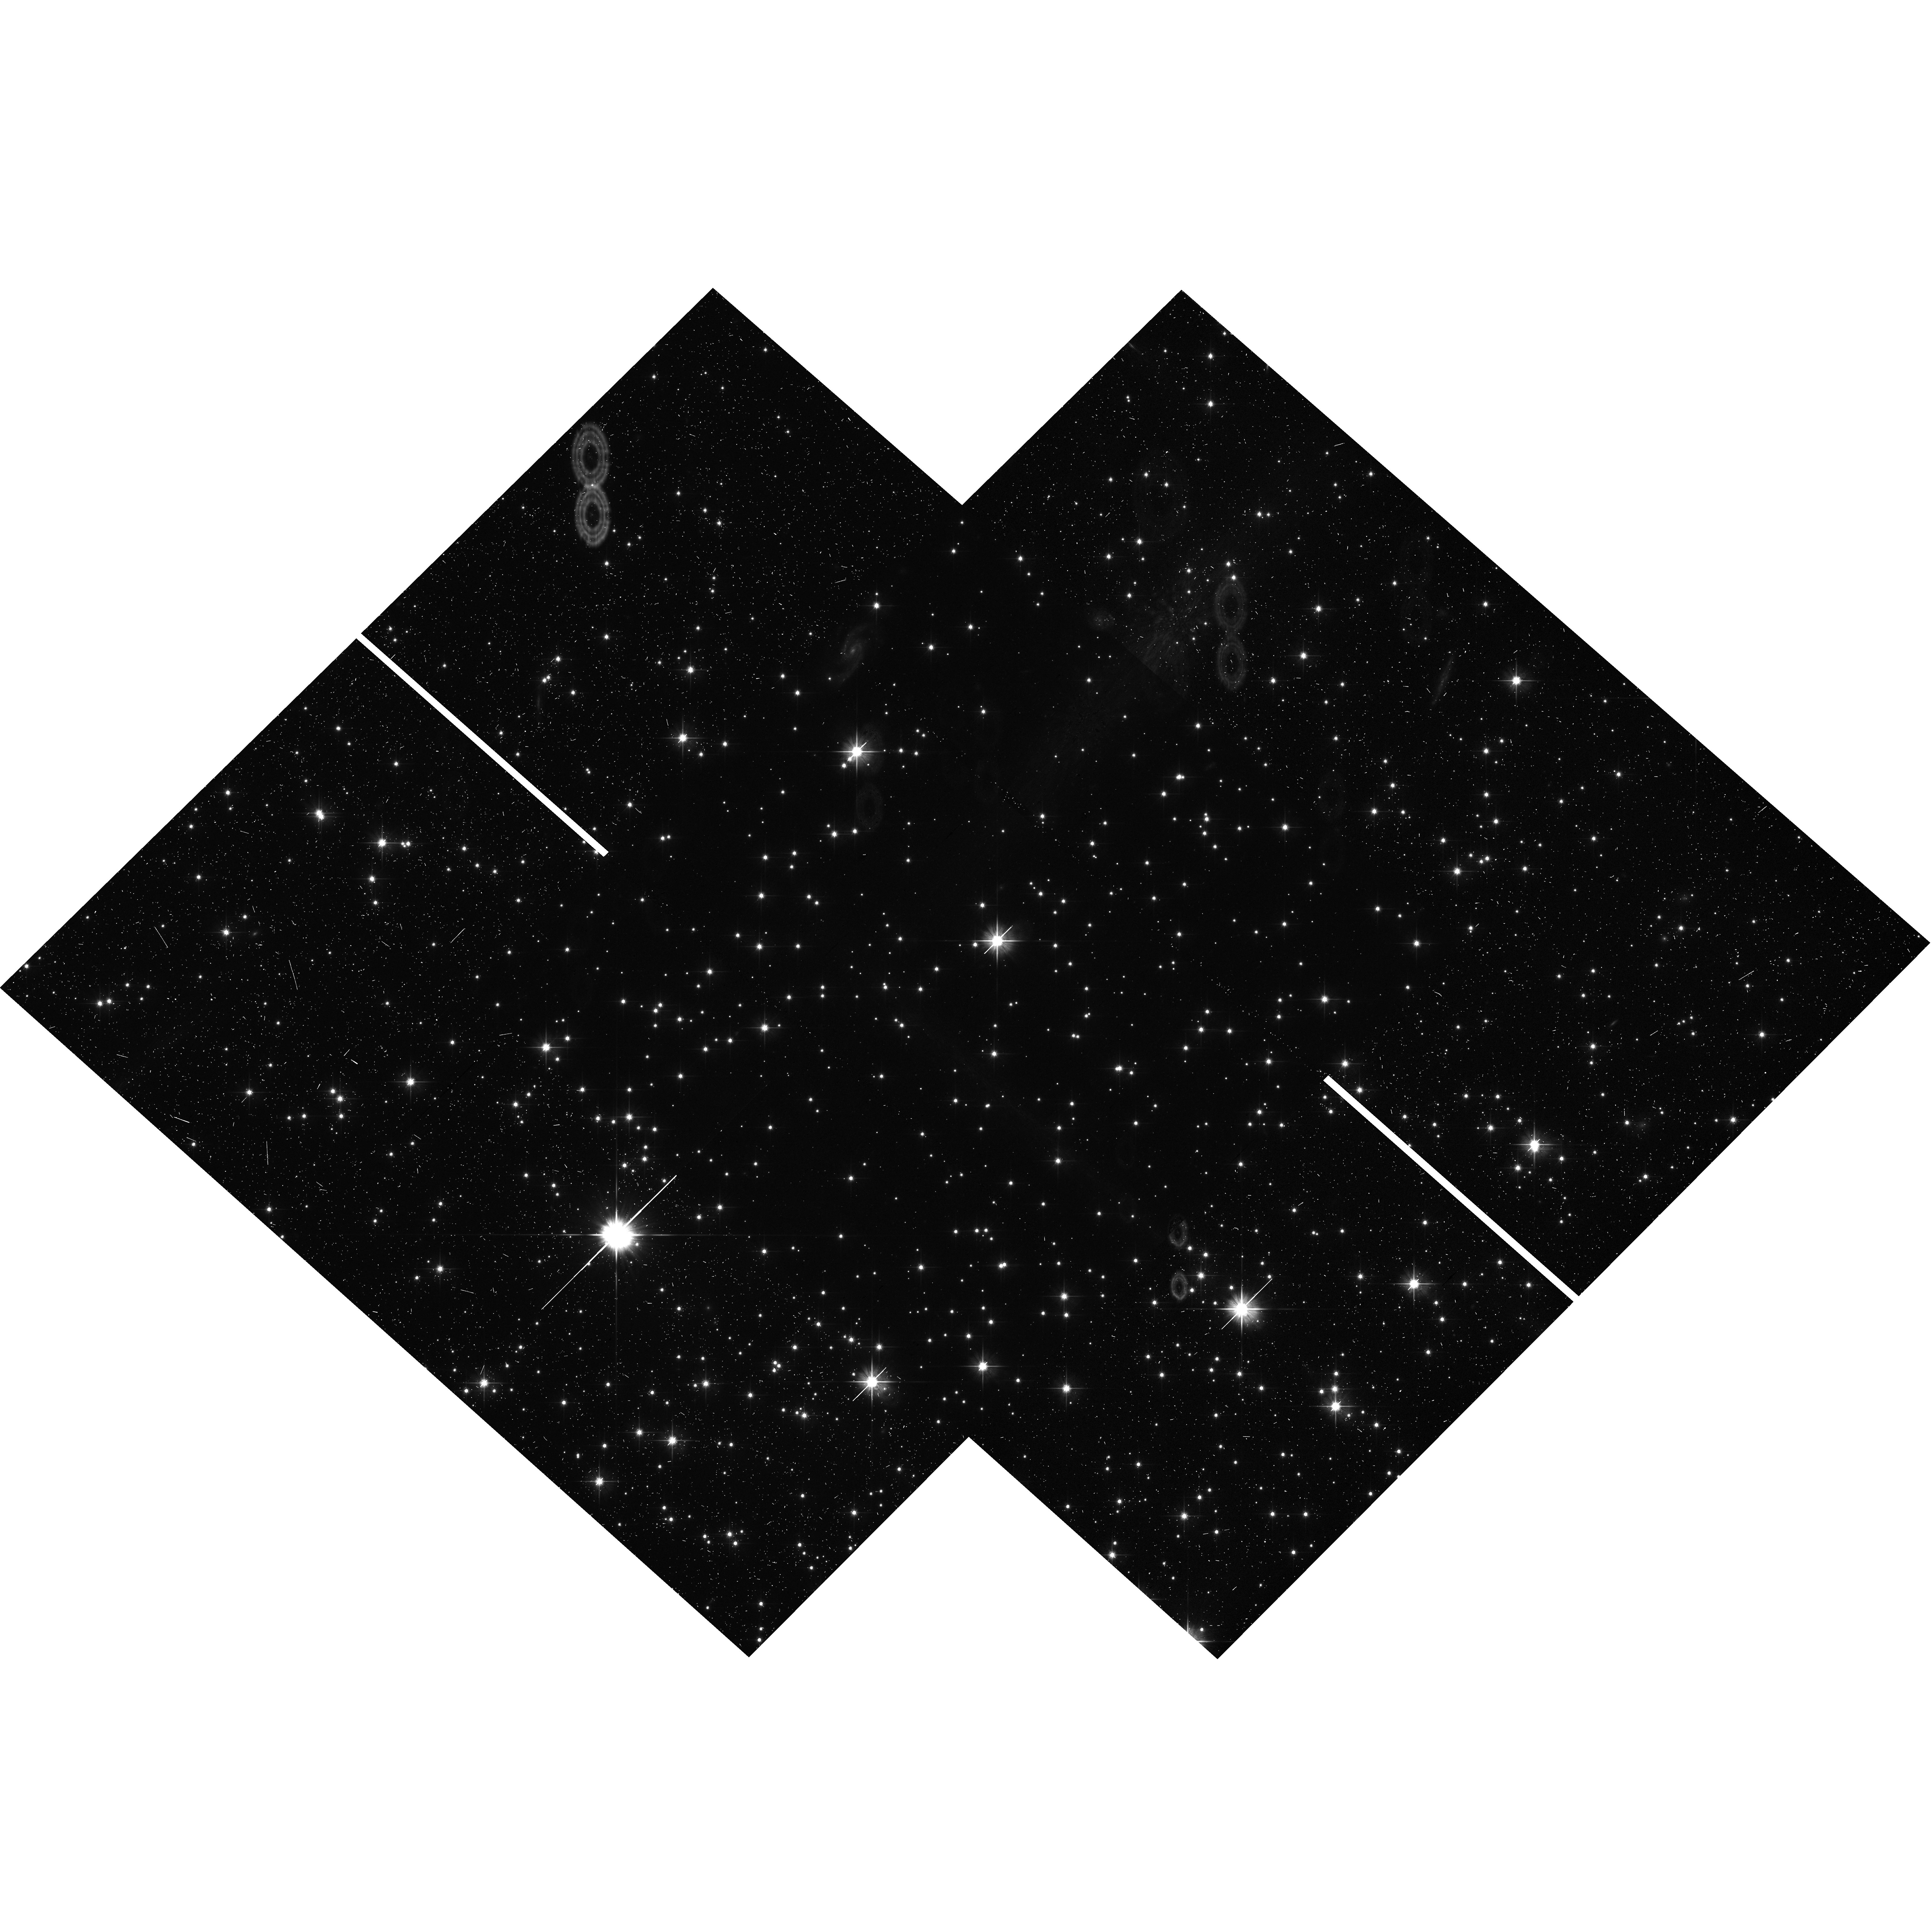
Target: NGC-6791. Instrument: WFC3/UVIS. Filter: F606W. Exposure: 14 min. Observation ID: hst_17077_53_wfc3_uvis_f606w_iexu53

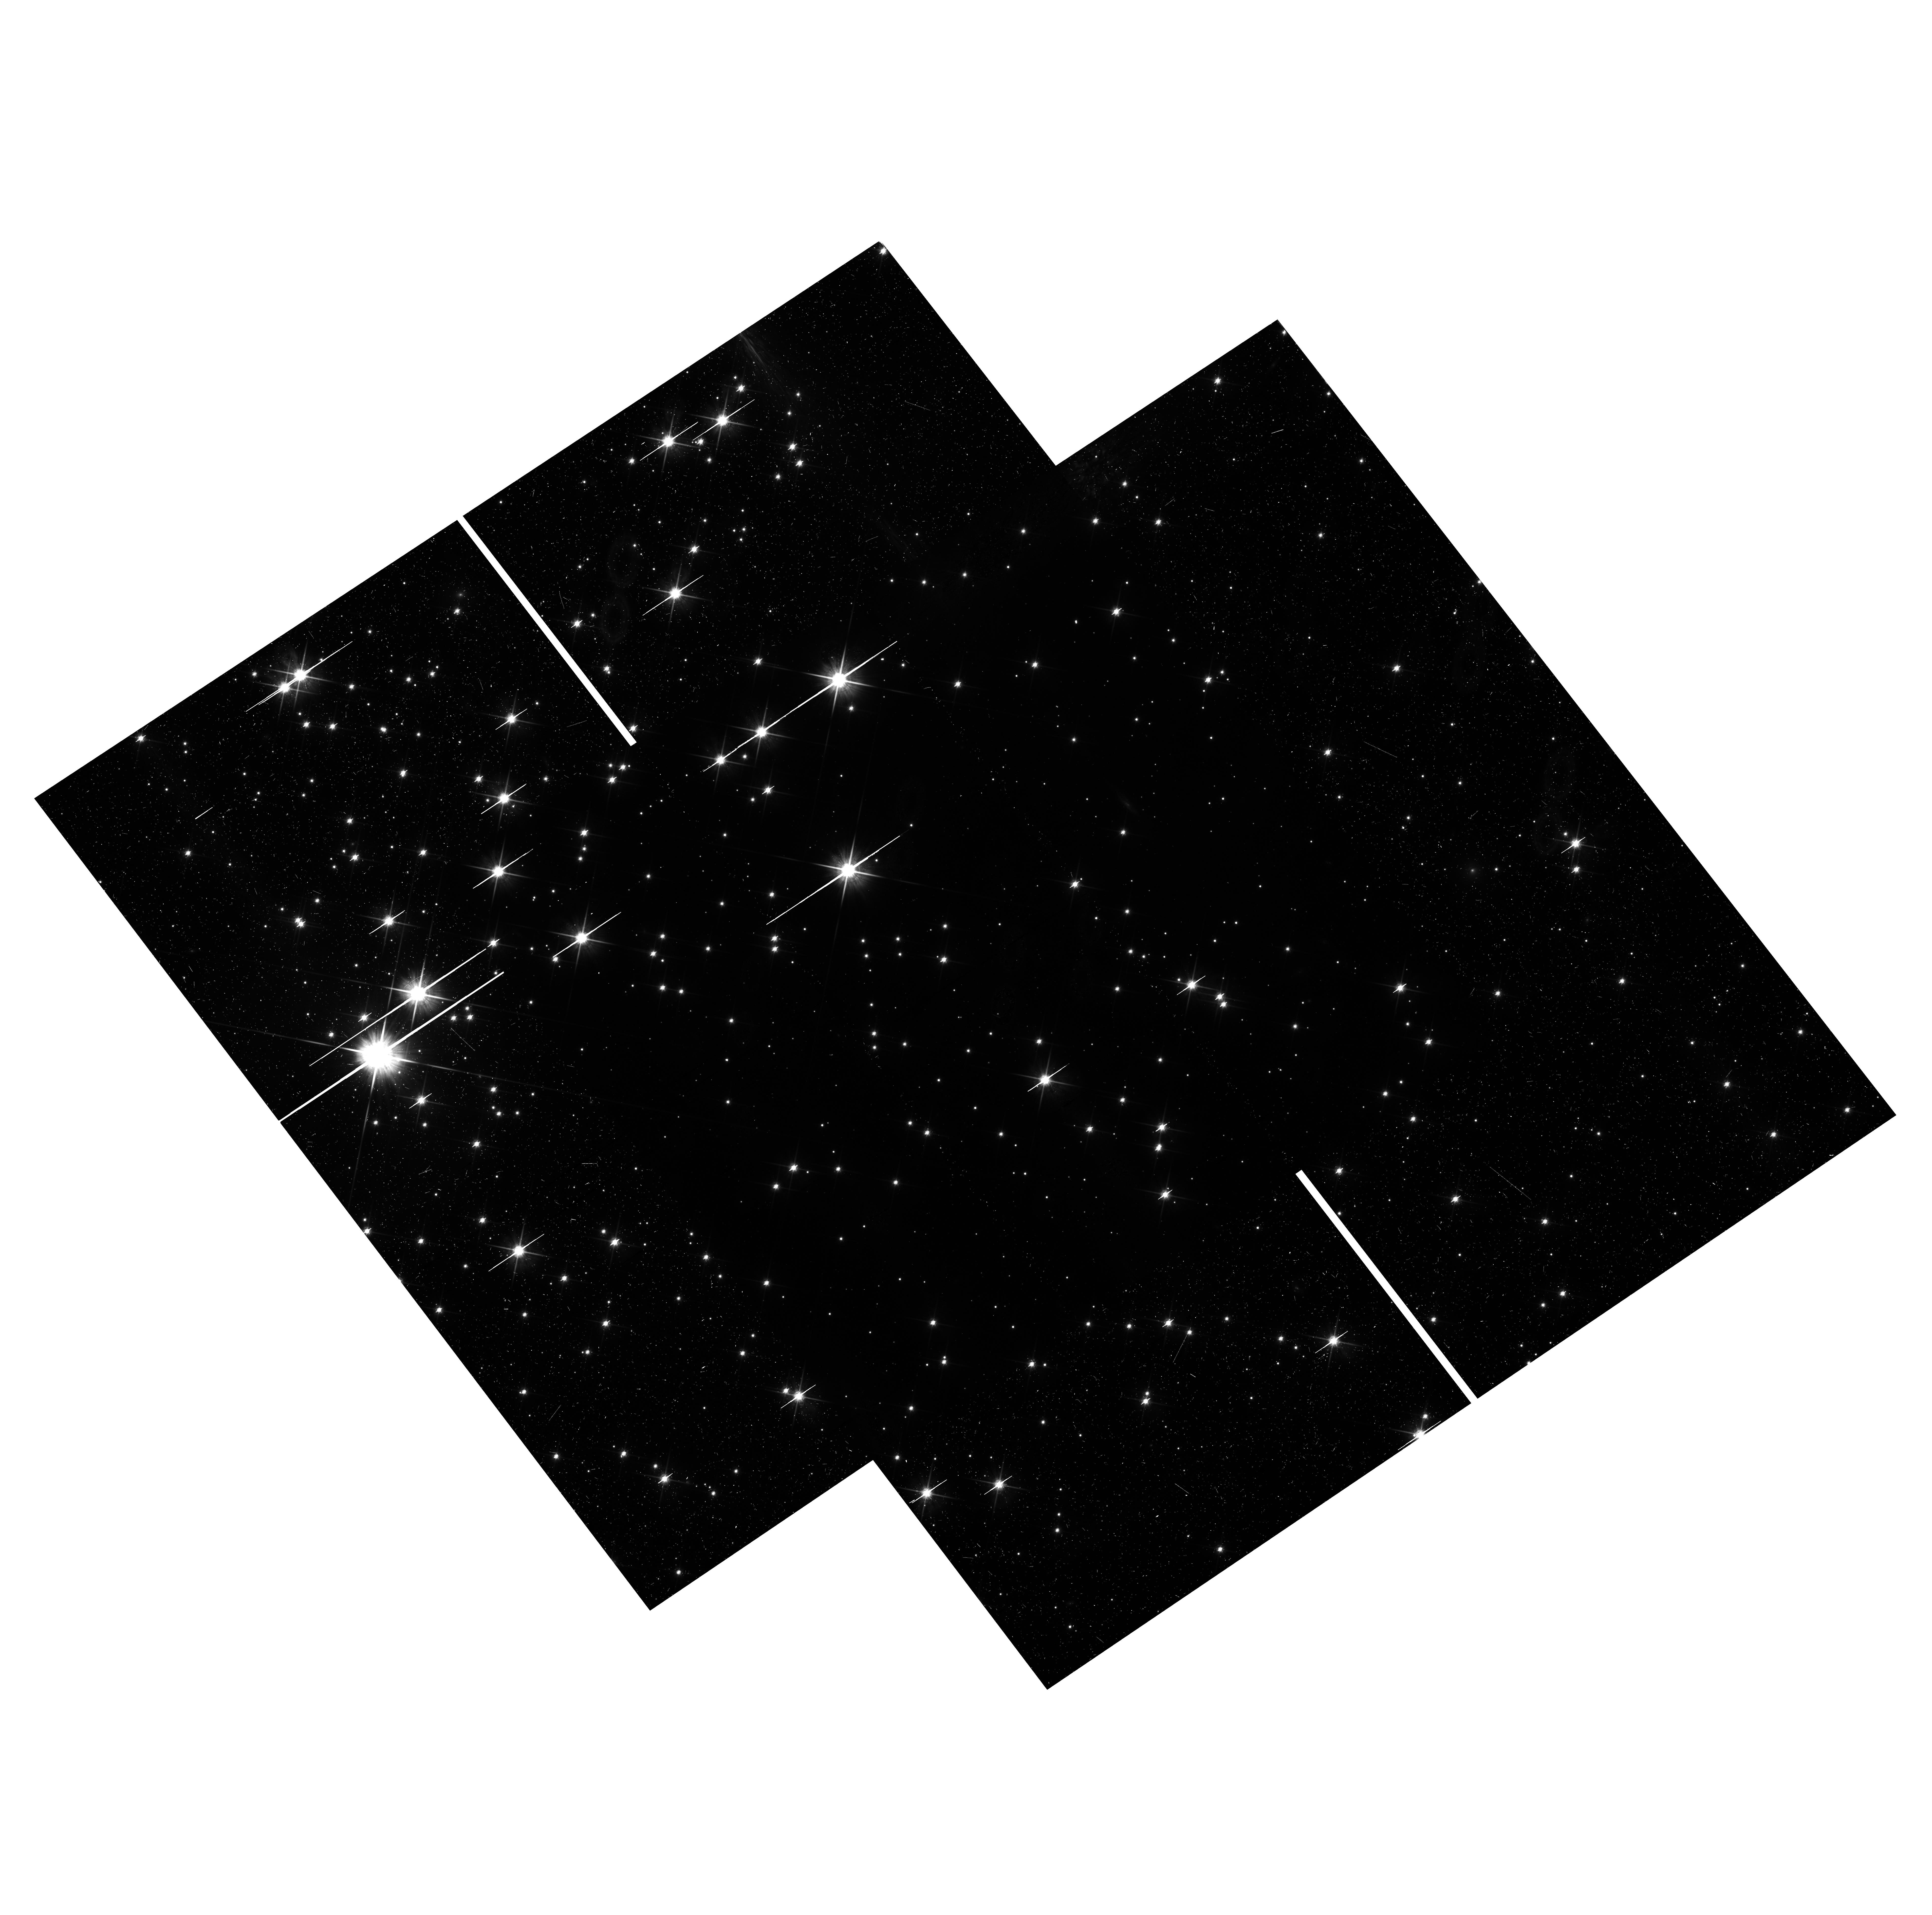
Target: NGC-6819. Instrument: WFC3/UVIS. Filter: F814W. Exposure: 24 min. Observation ID: hst_17077_16_wfc3_uvis_f814w_iexu16

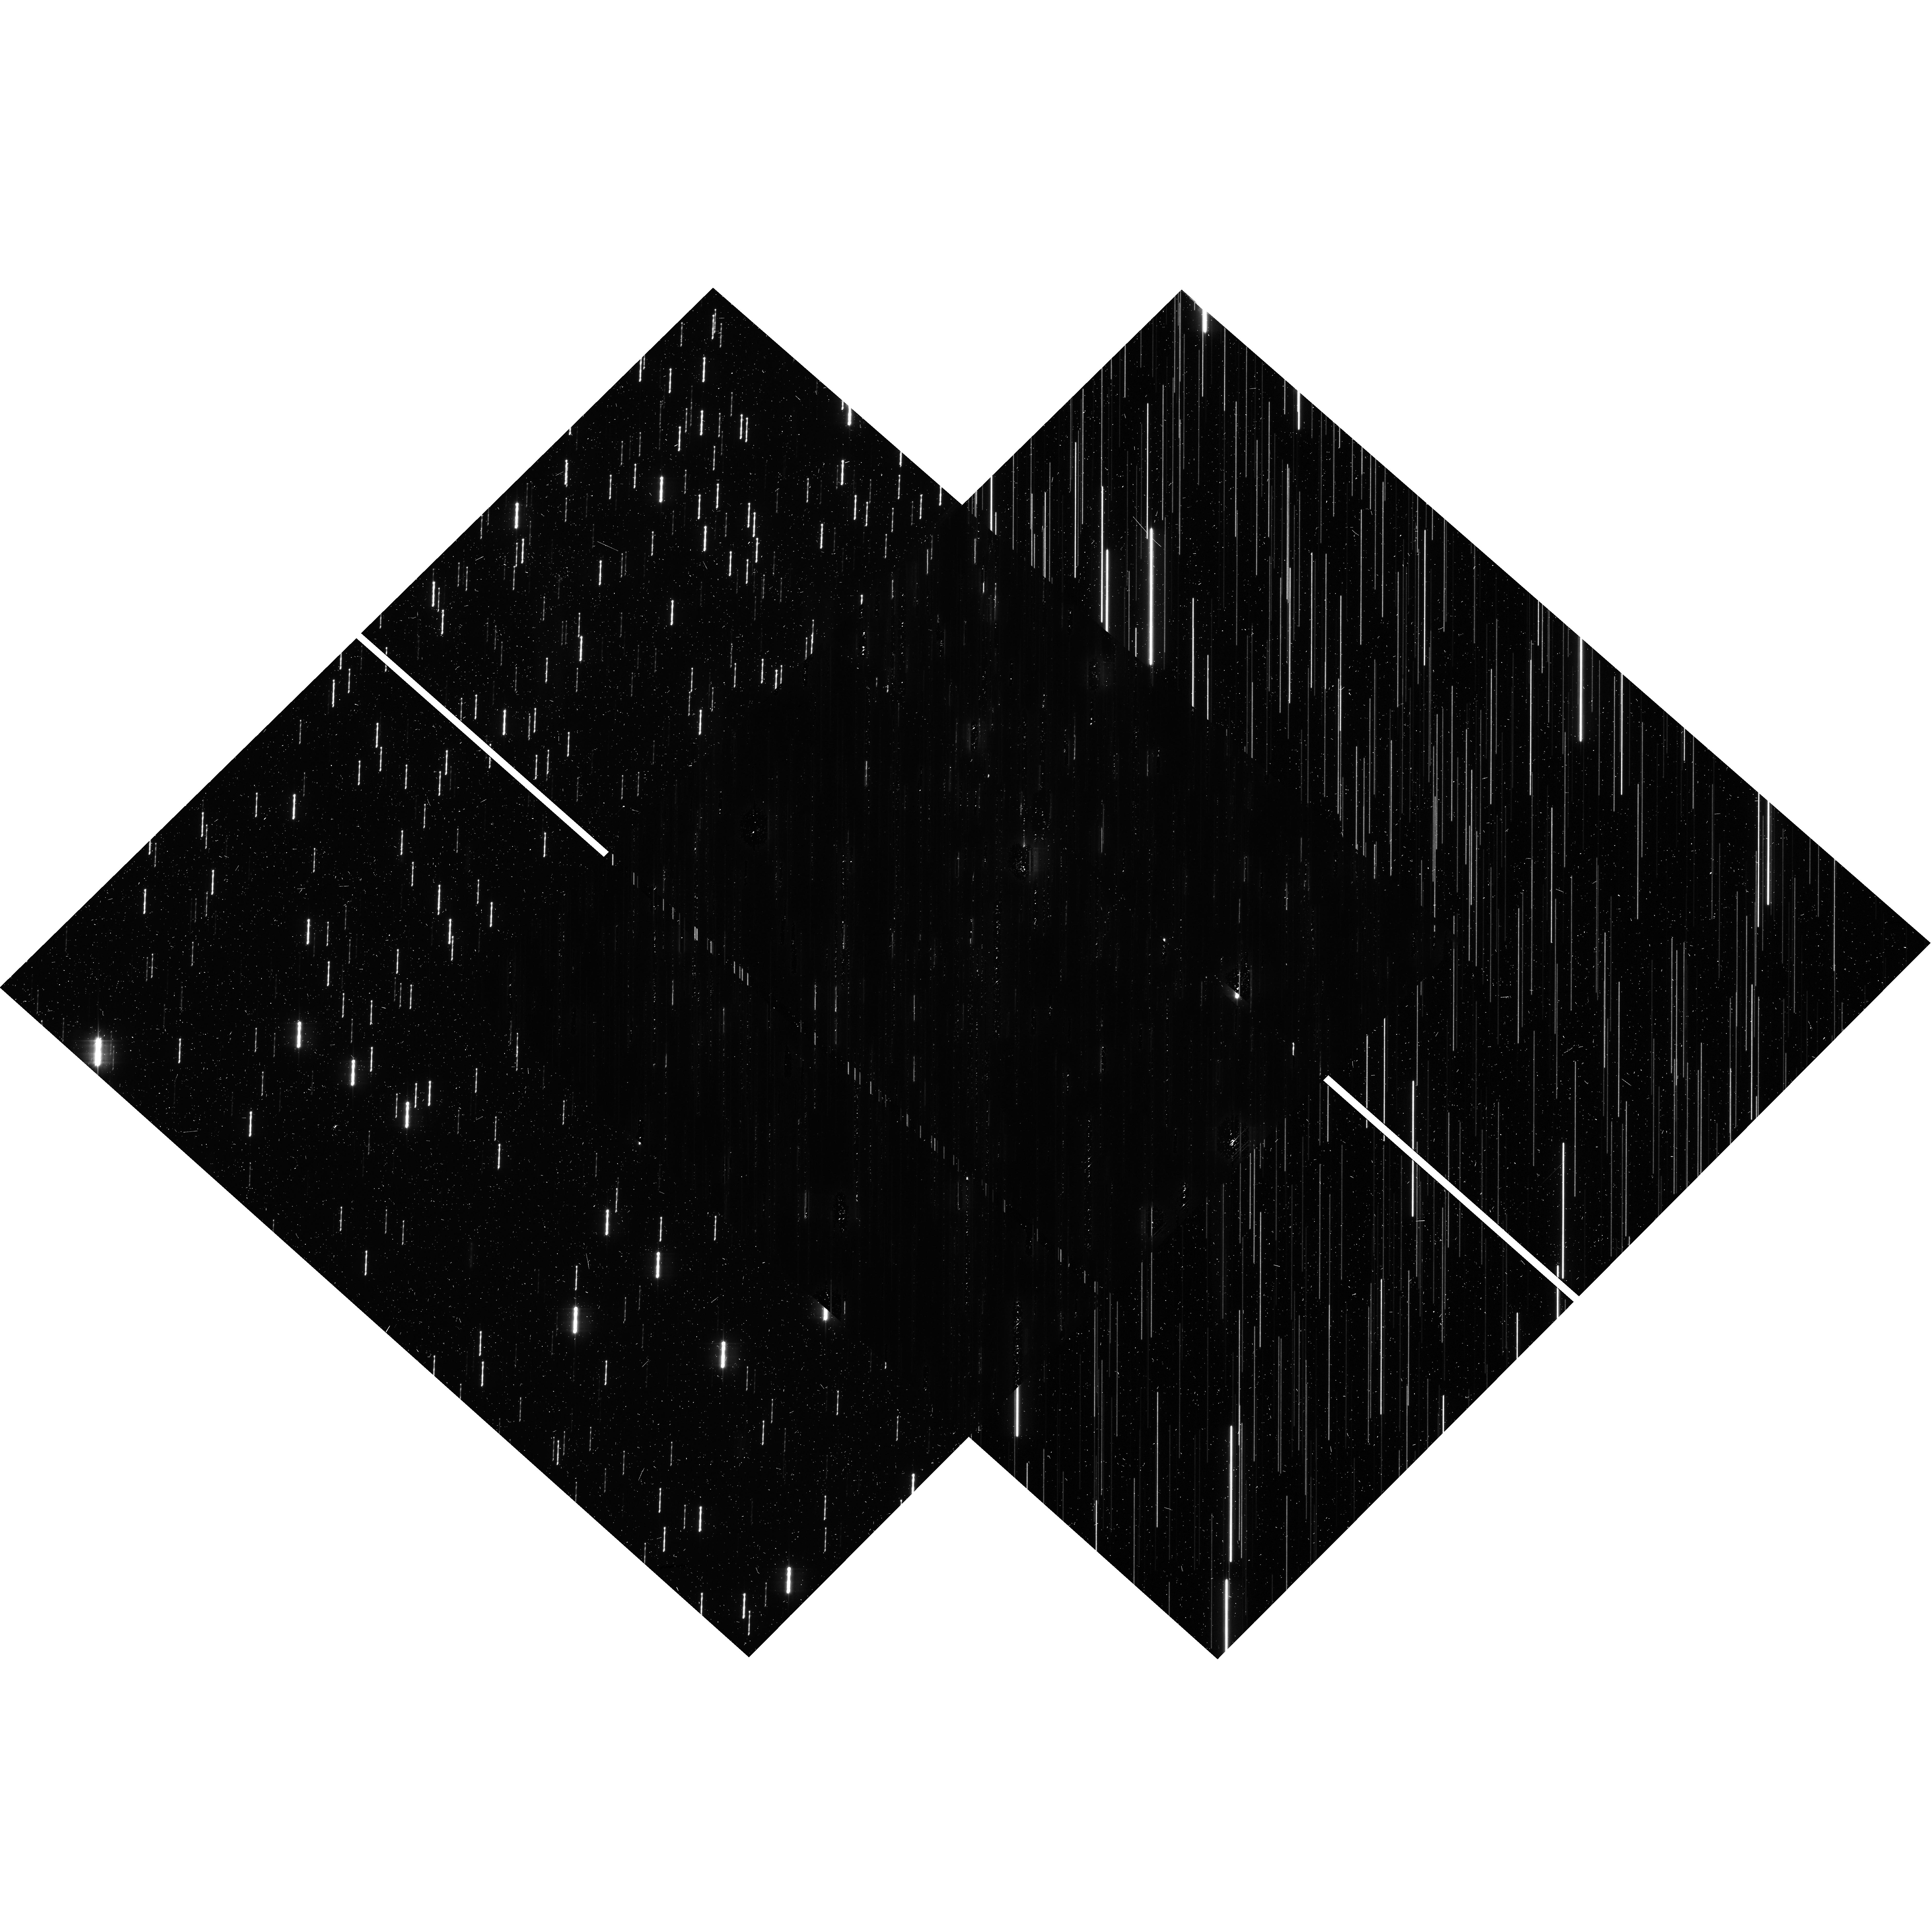
Target: NGC-6791. Instrument: WFC3/UVIS. Filter: F606W. Exposure: 14 min. Observation ID: hst_17077_13_wfc3_uvis_f606w_iexu13

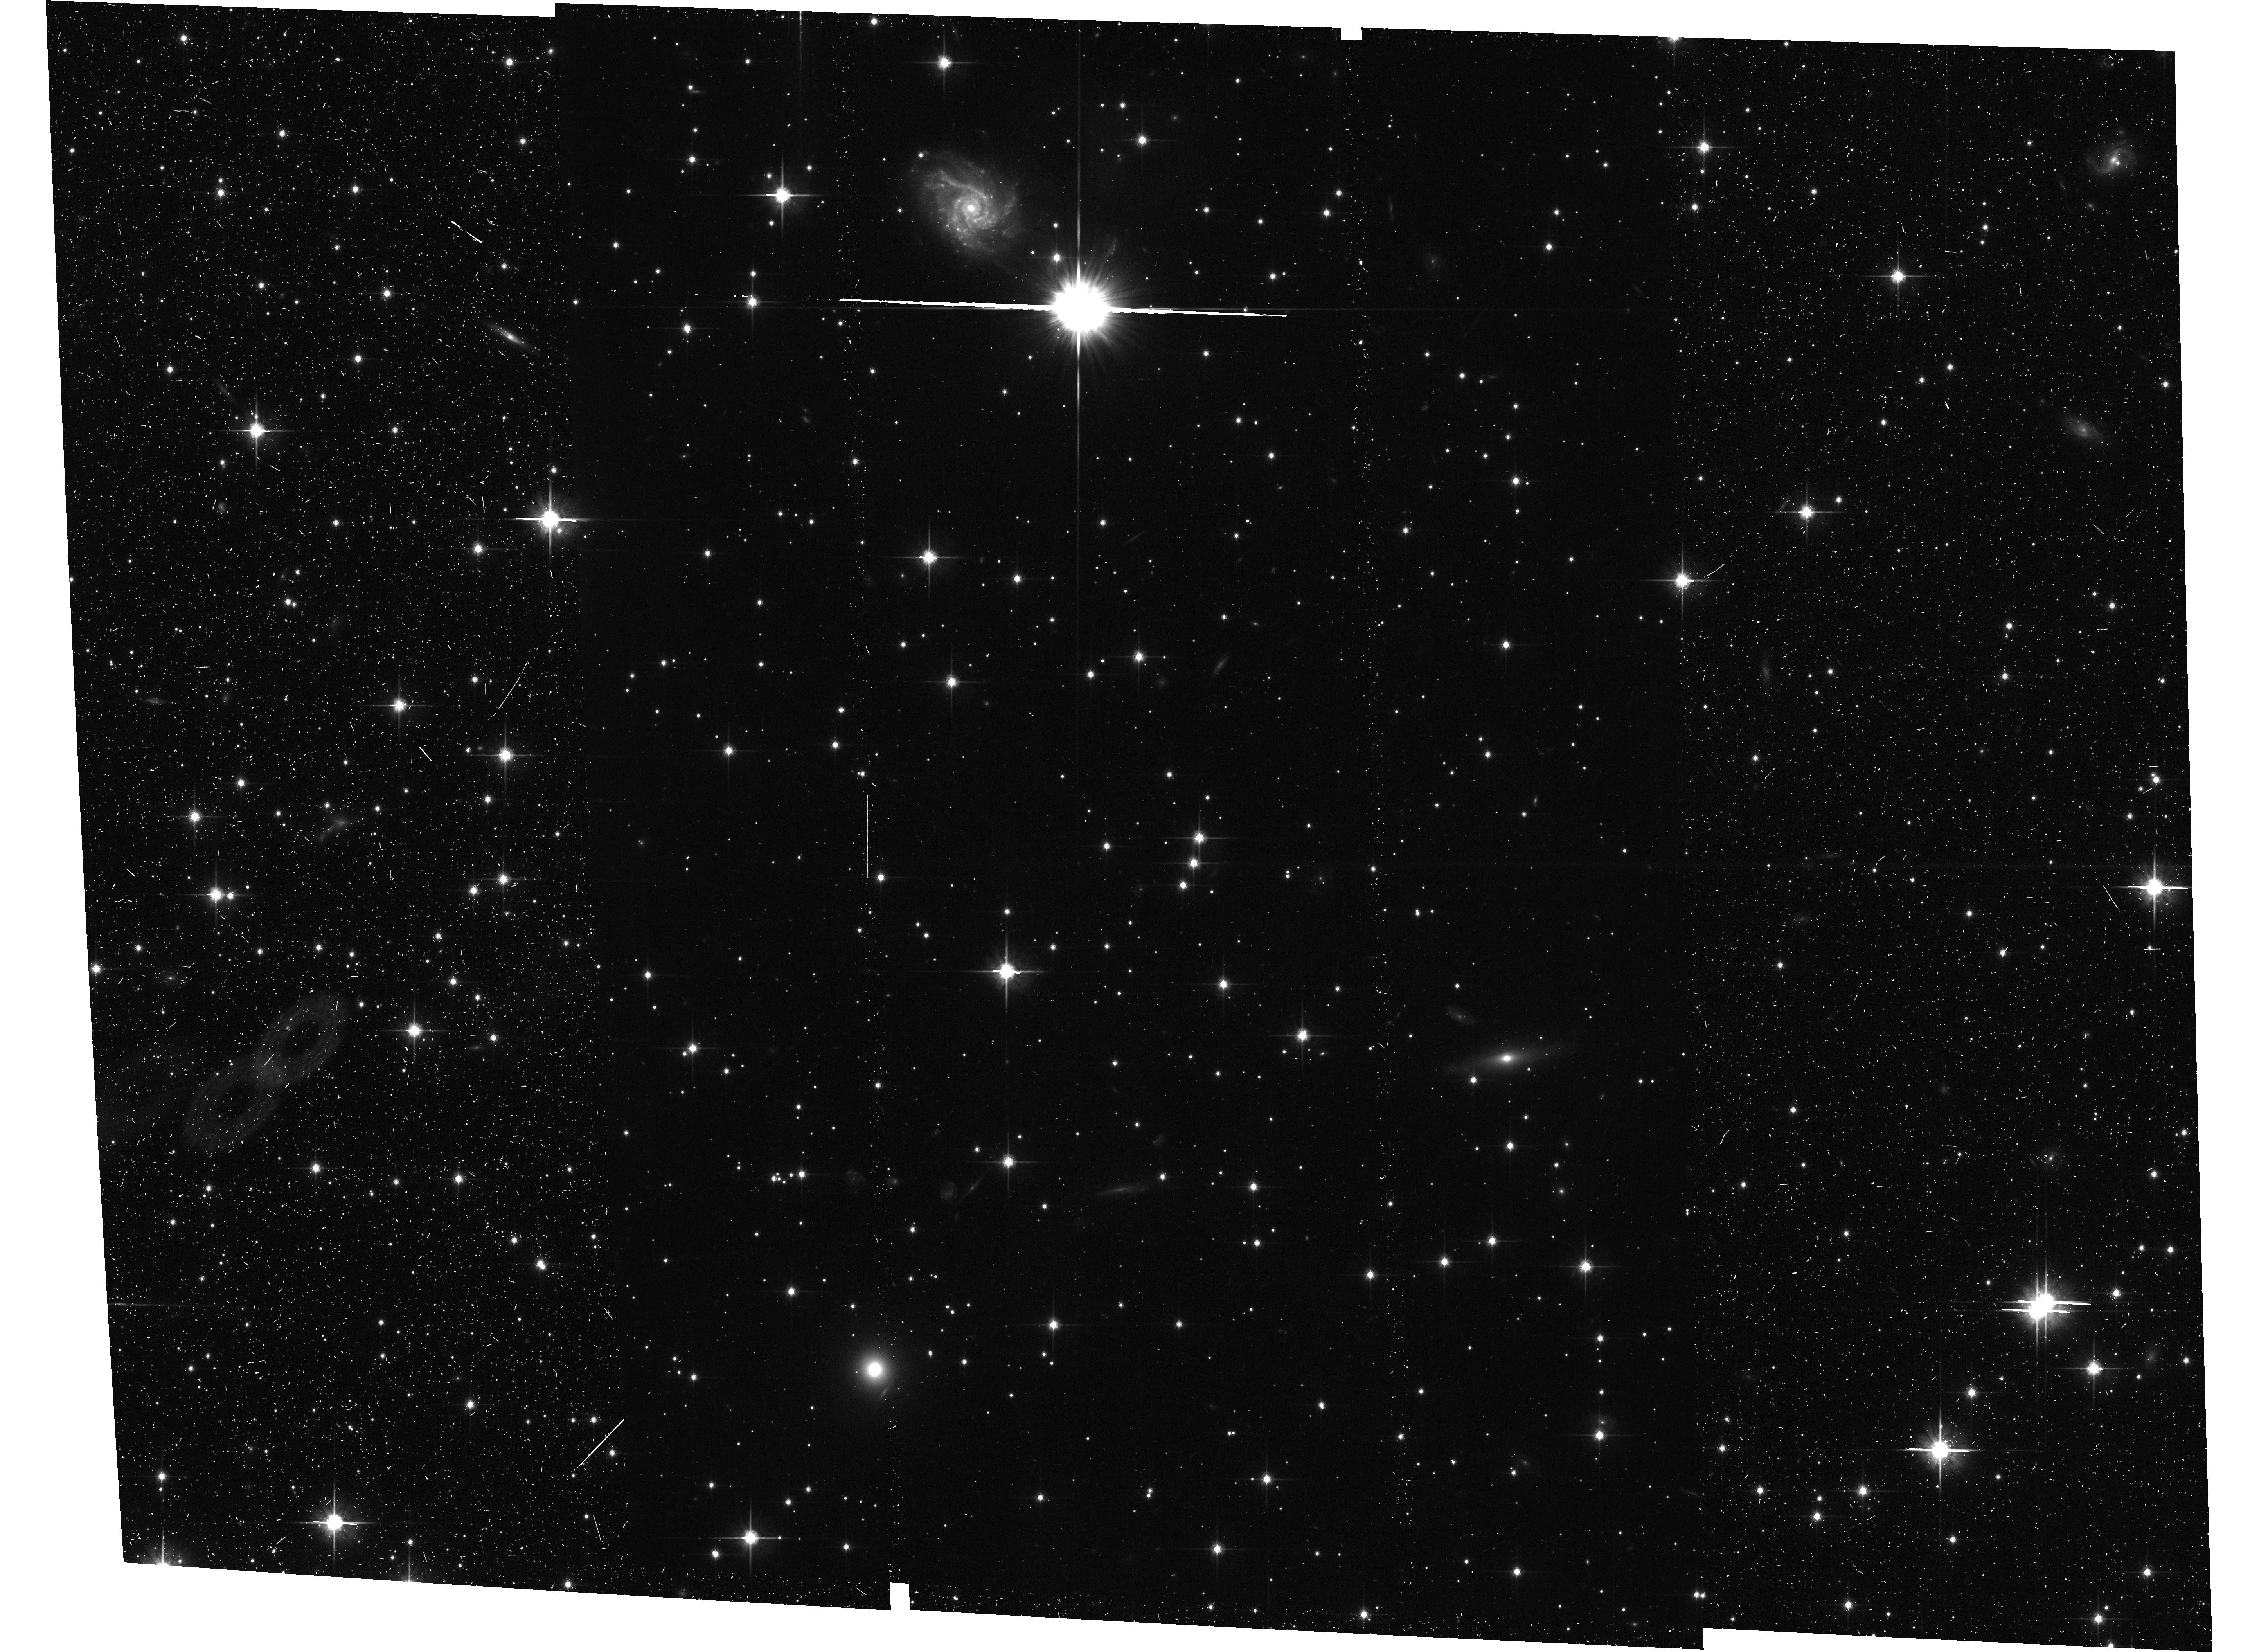
Target: NGC-6791. Instrument: ACS/WFC. Filter: F814W. Exposure: 22 min. Observation ID: hst_17077_53_acs_wfc_f814w_jexu53

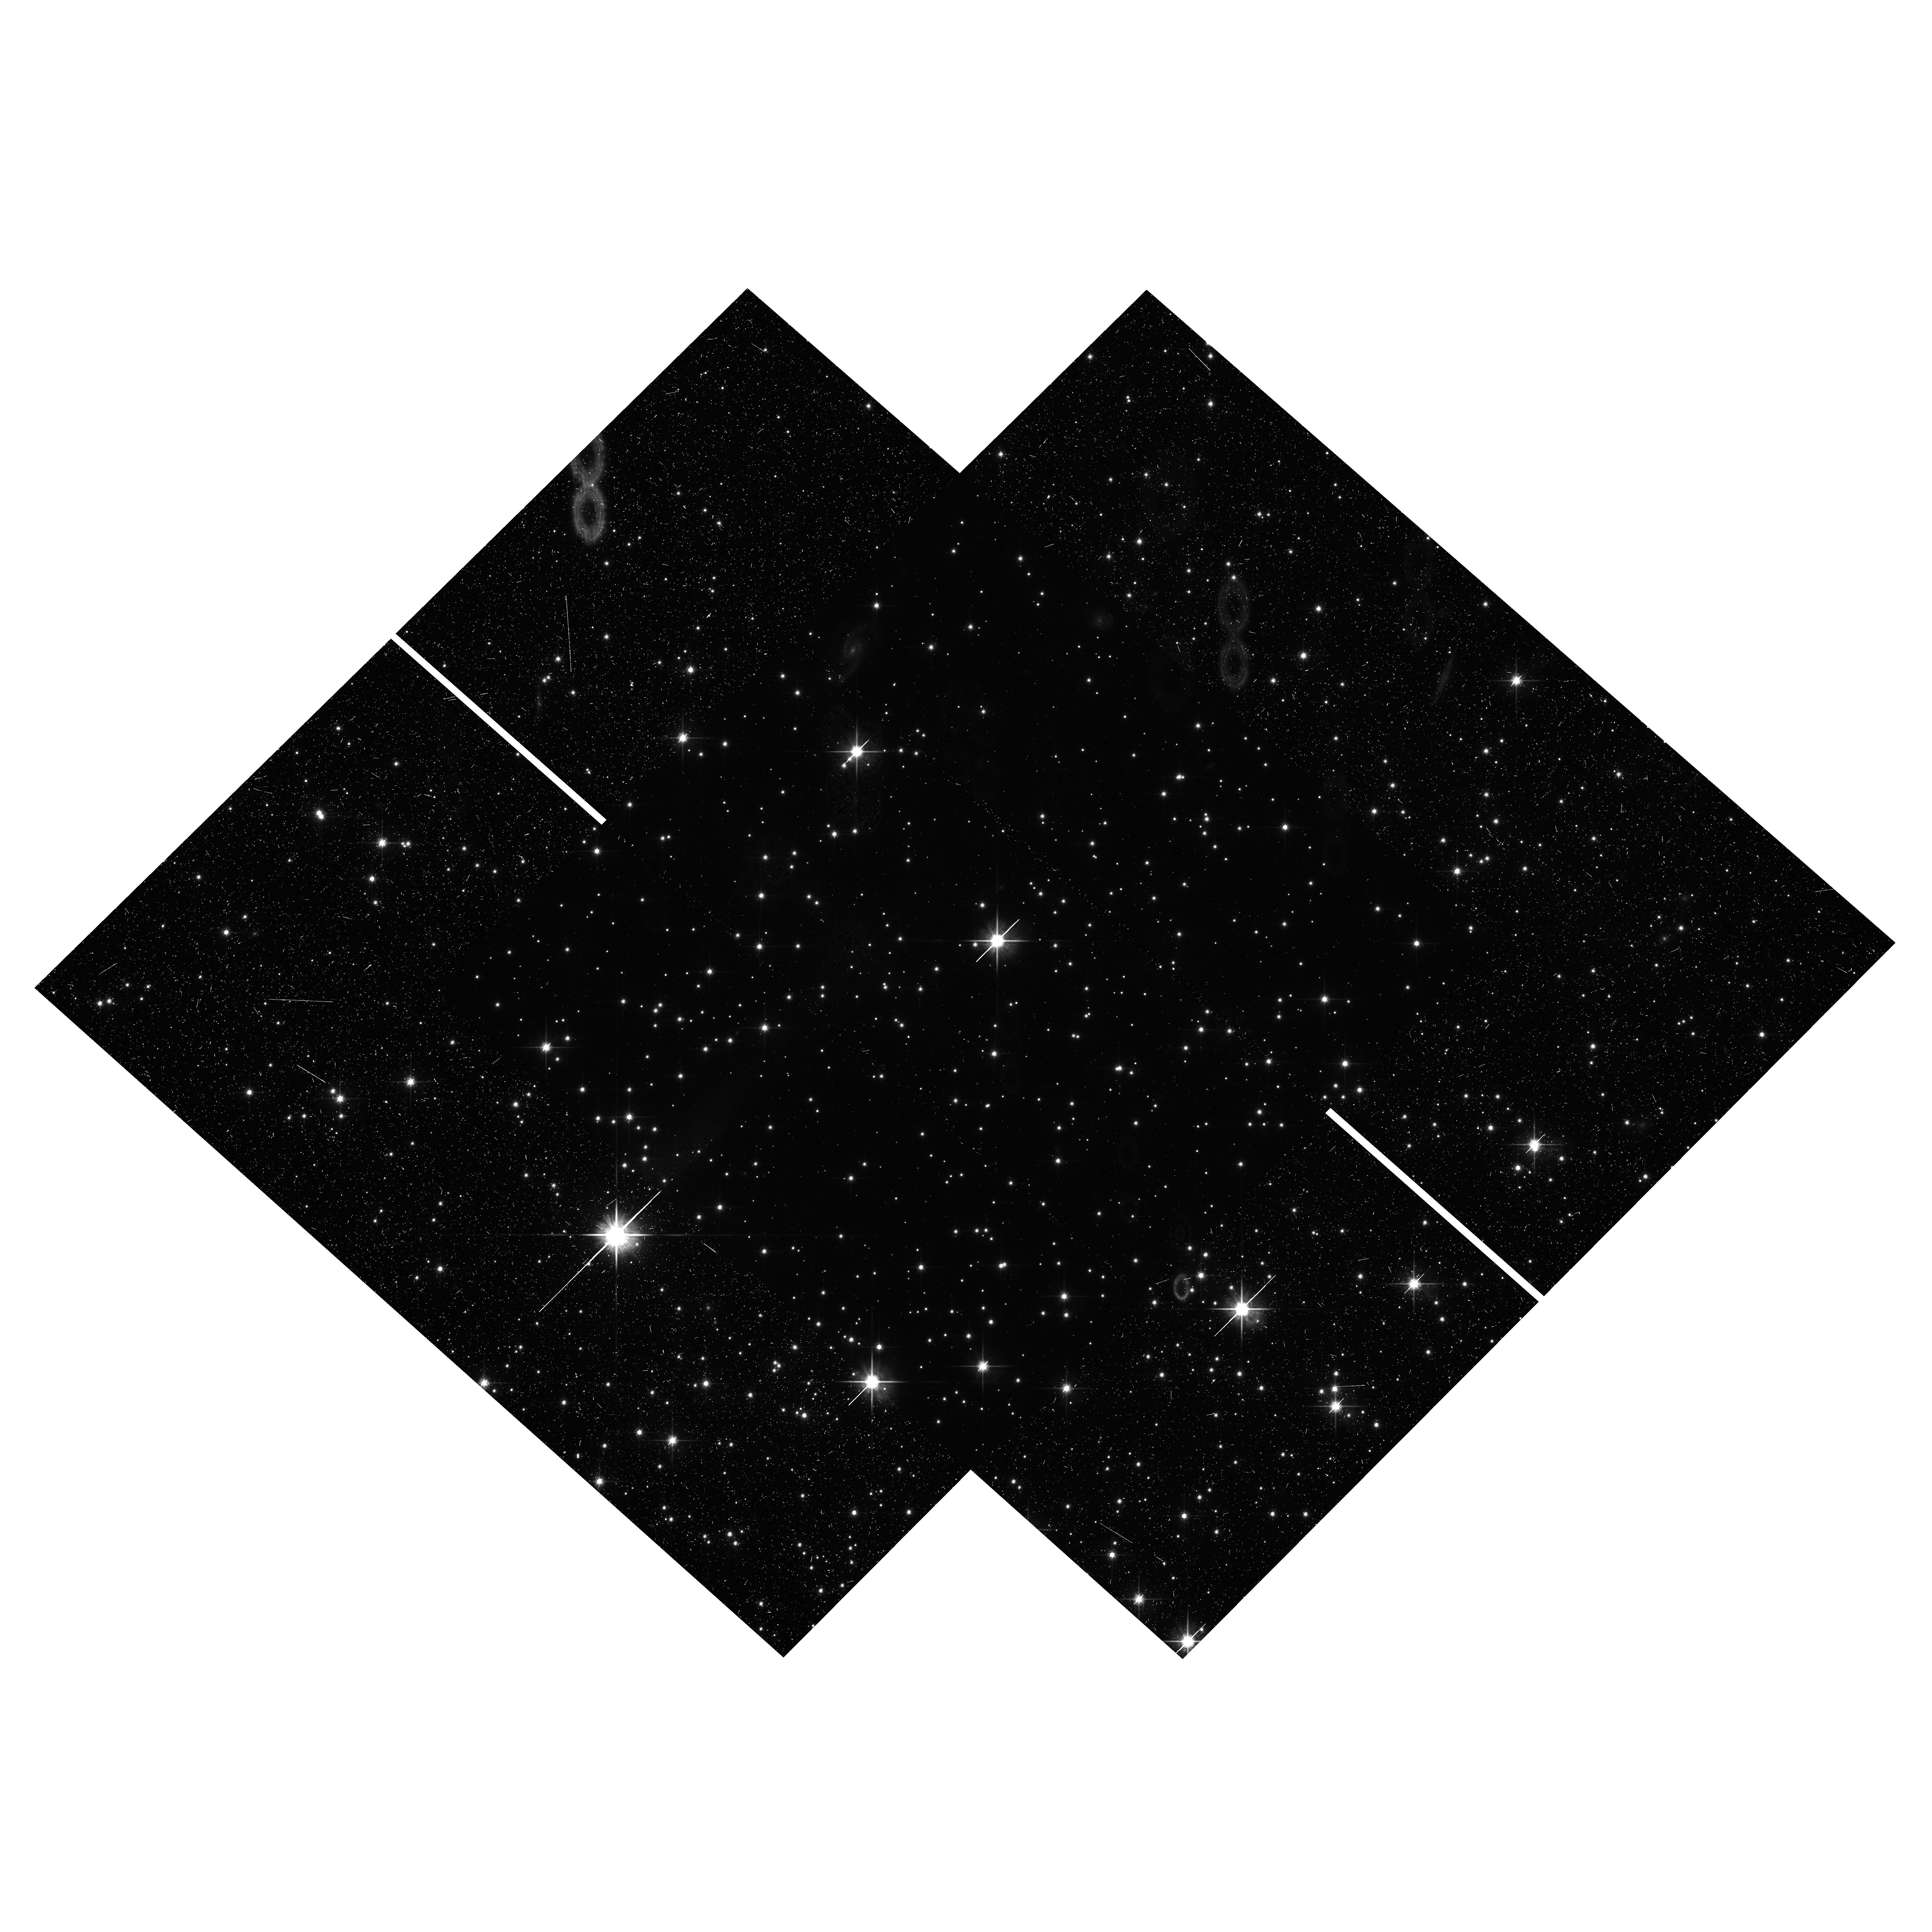
Target: NGC-6791. Instrument: WFC3/UVIS. Filter: F814W. Exposure: 24 min. Observation ID: hst_17077_53_wfc3_uvis_f814w_iexu53

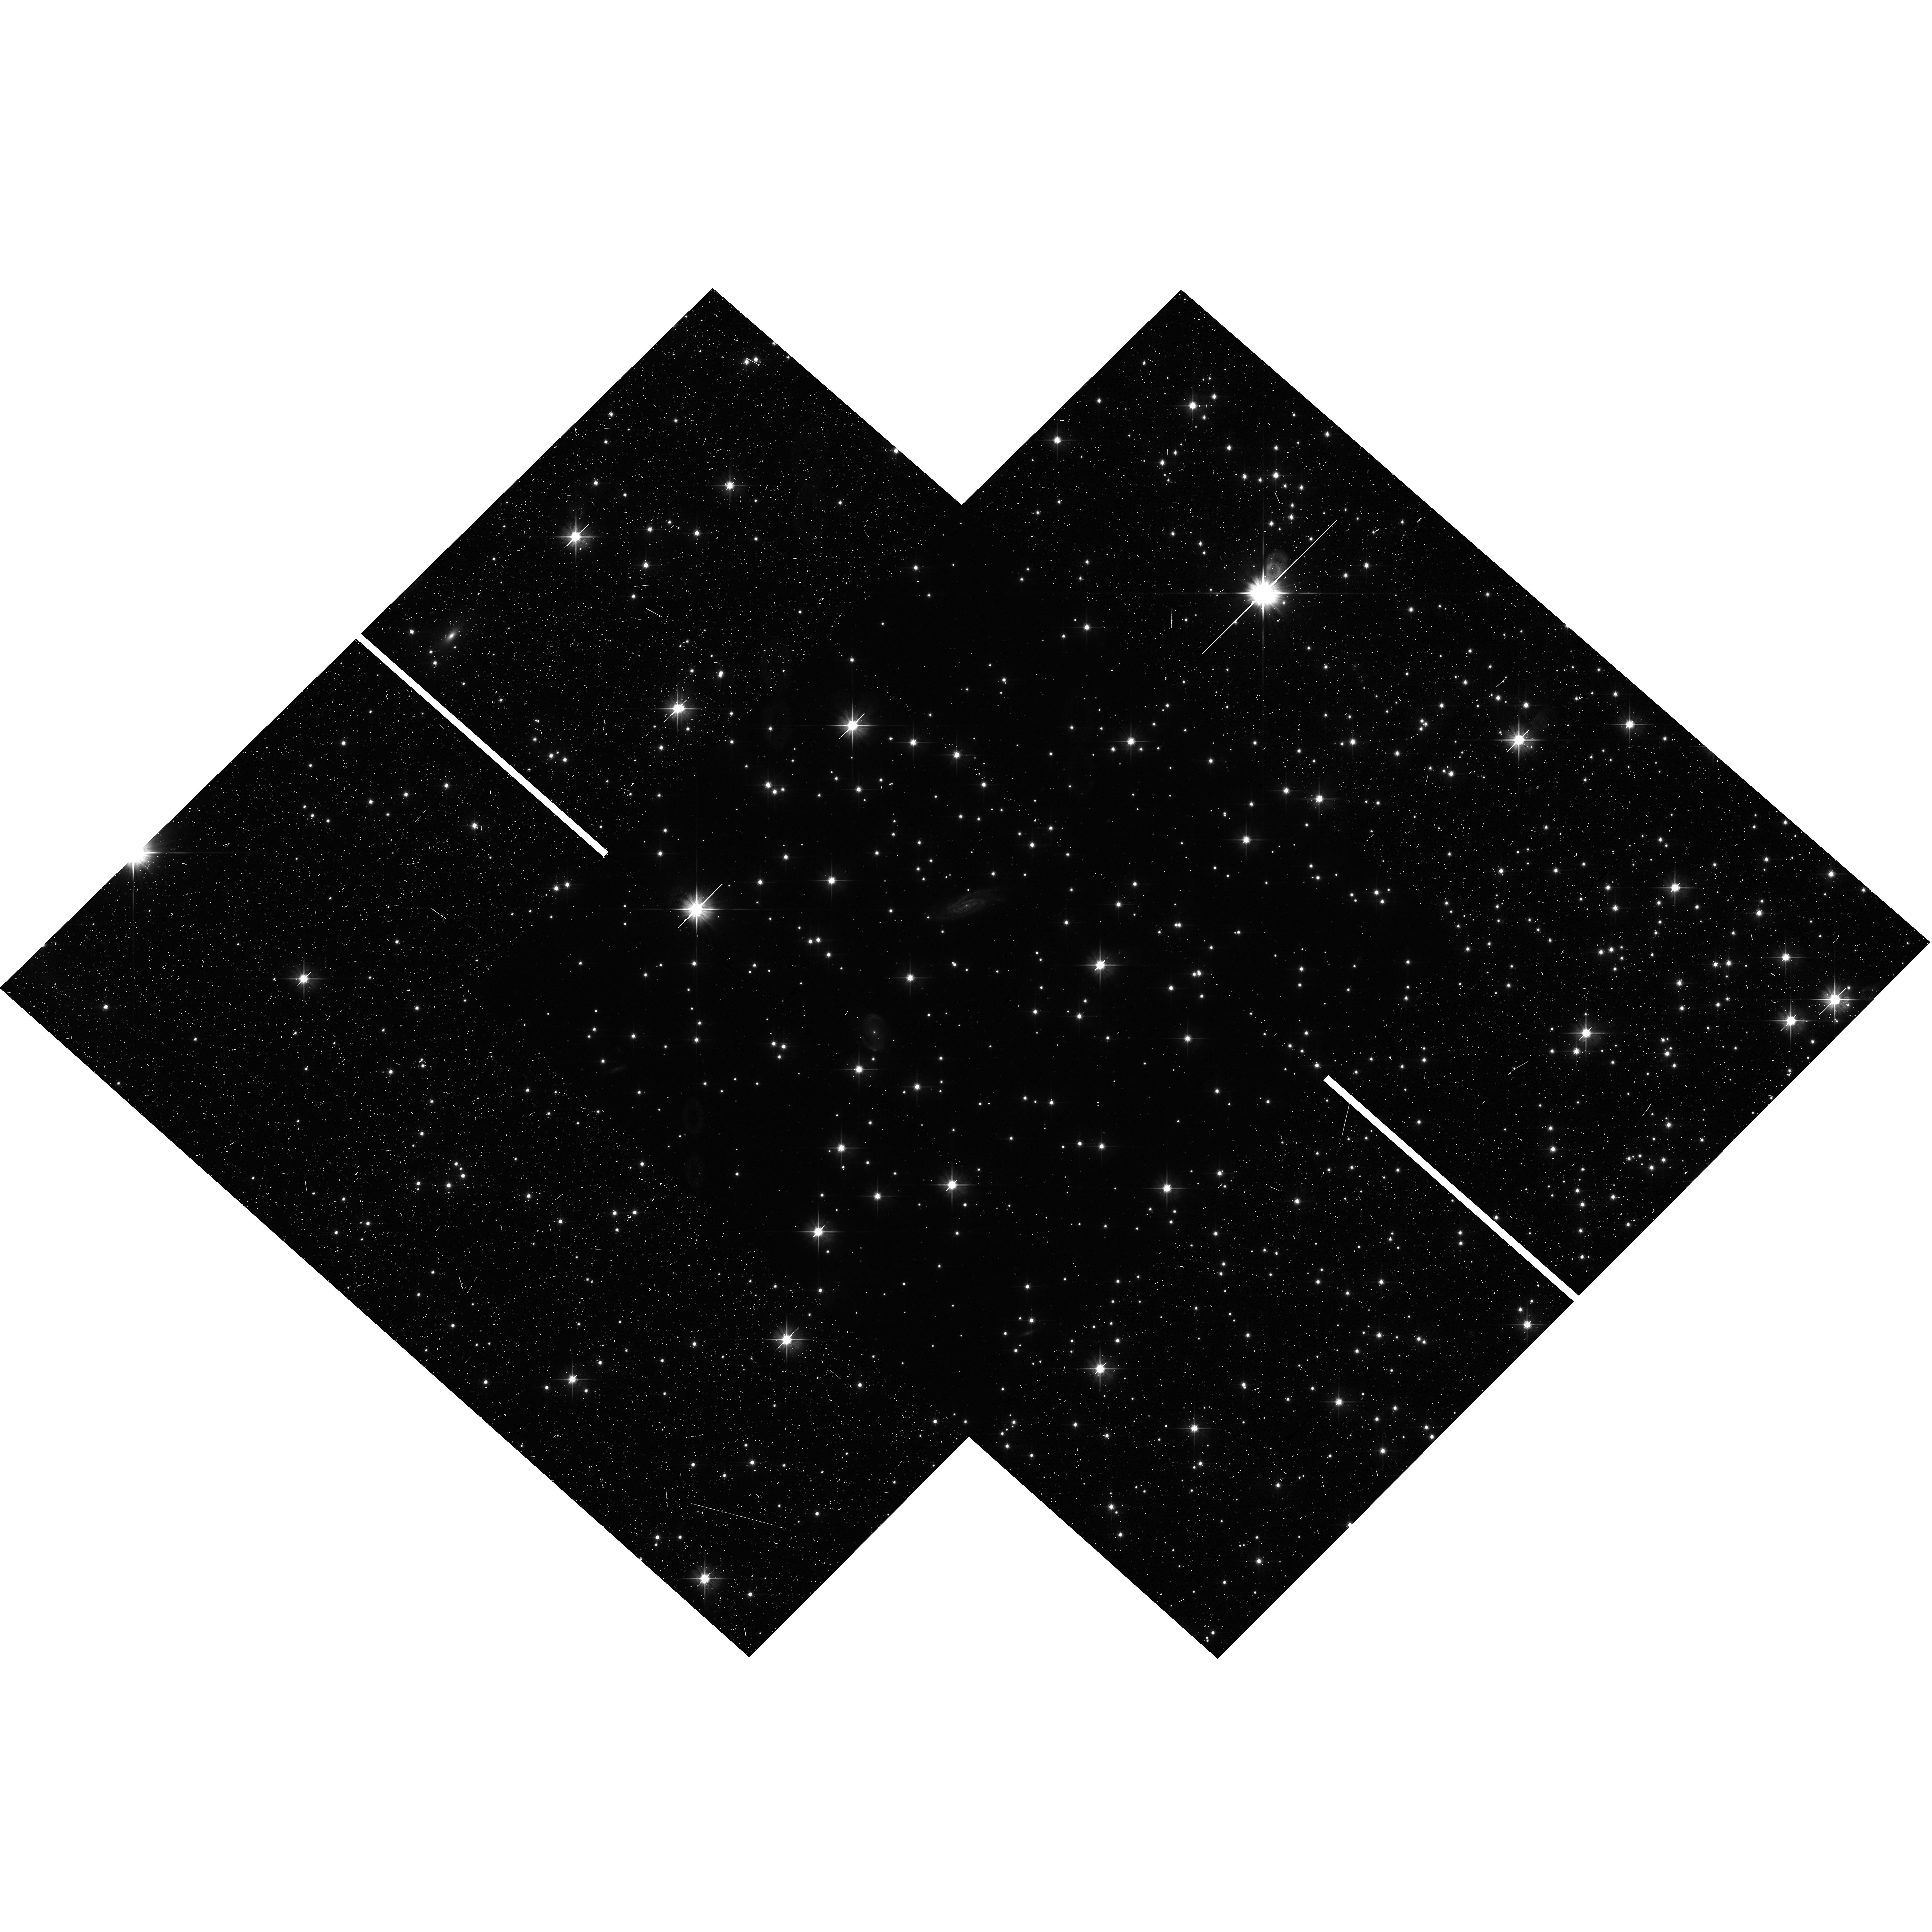
Target: NGC-6791. Instrument: WFC3/UVIS. Filter: F606W. Exposure: 14 min. Observation ID: hst_17077_15_wfc3_uvis_f606w_iexu15

The 25,000-Lightcurve HST-Kepler Treasury Survey (PI: Bedin, Luigi R.)

In the Kepler database lies an important and yet unexplored opportunity. The two "super-apertures" centered on the star clusters: NGC 6791 and NGC 6819 - each containing several thousands stars - have been monitored almost continuously for over 4 yrs. If their stellar populations could be disentangled, then these Kepler datasets would be of groundbreaking importance to assess planet occurrence rates in two uniquely large groups of homogeneous and coeval stars. We propose to obtain high-resolution HST images within these two super-aperture fields and use a well tested method (already proved successful) to combine Kepler lightcurves with HST source information. The unmatched HST image quality will provide a homogeneous, complete, and color-complete input list which will enable extracting Kepler light curves of all the objects. Furthermore, HST allows us to obtain proper motions linked to the Gaia system and membership for all these stars. The combined data will provide about 25, 000 lightcurves - increasing the total Kepler sample by 15%! Based on the latest planet occurrence rates we expect to find over 70 transiting planets -- ~40 in the solar-metallicity NGC 6819, and about 30-50 in the super-solar metallicity NGC 6791. Our program will greatly enhance the Kepler mission's yield, boost the number of known transiting planets, and will allow a direct test of the planet occurrence rate-metallicity relationship in uniquely homogeneous and well-characterized samples. The proposed data will also enable many other investigations, enhancing the legacy and the scientific impact of both the HST and the Kepler missions, and target selections for future JWST and ARIEL follow-ups.